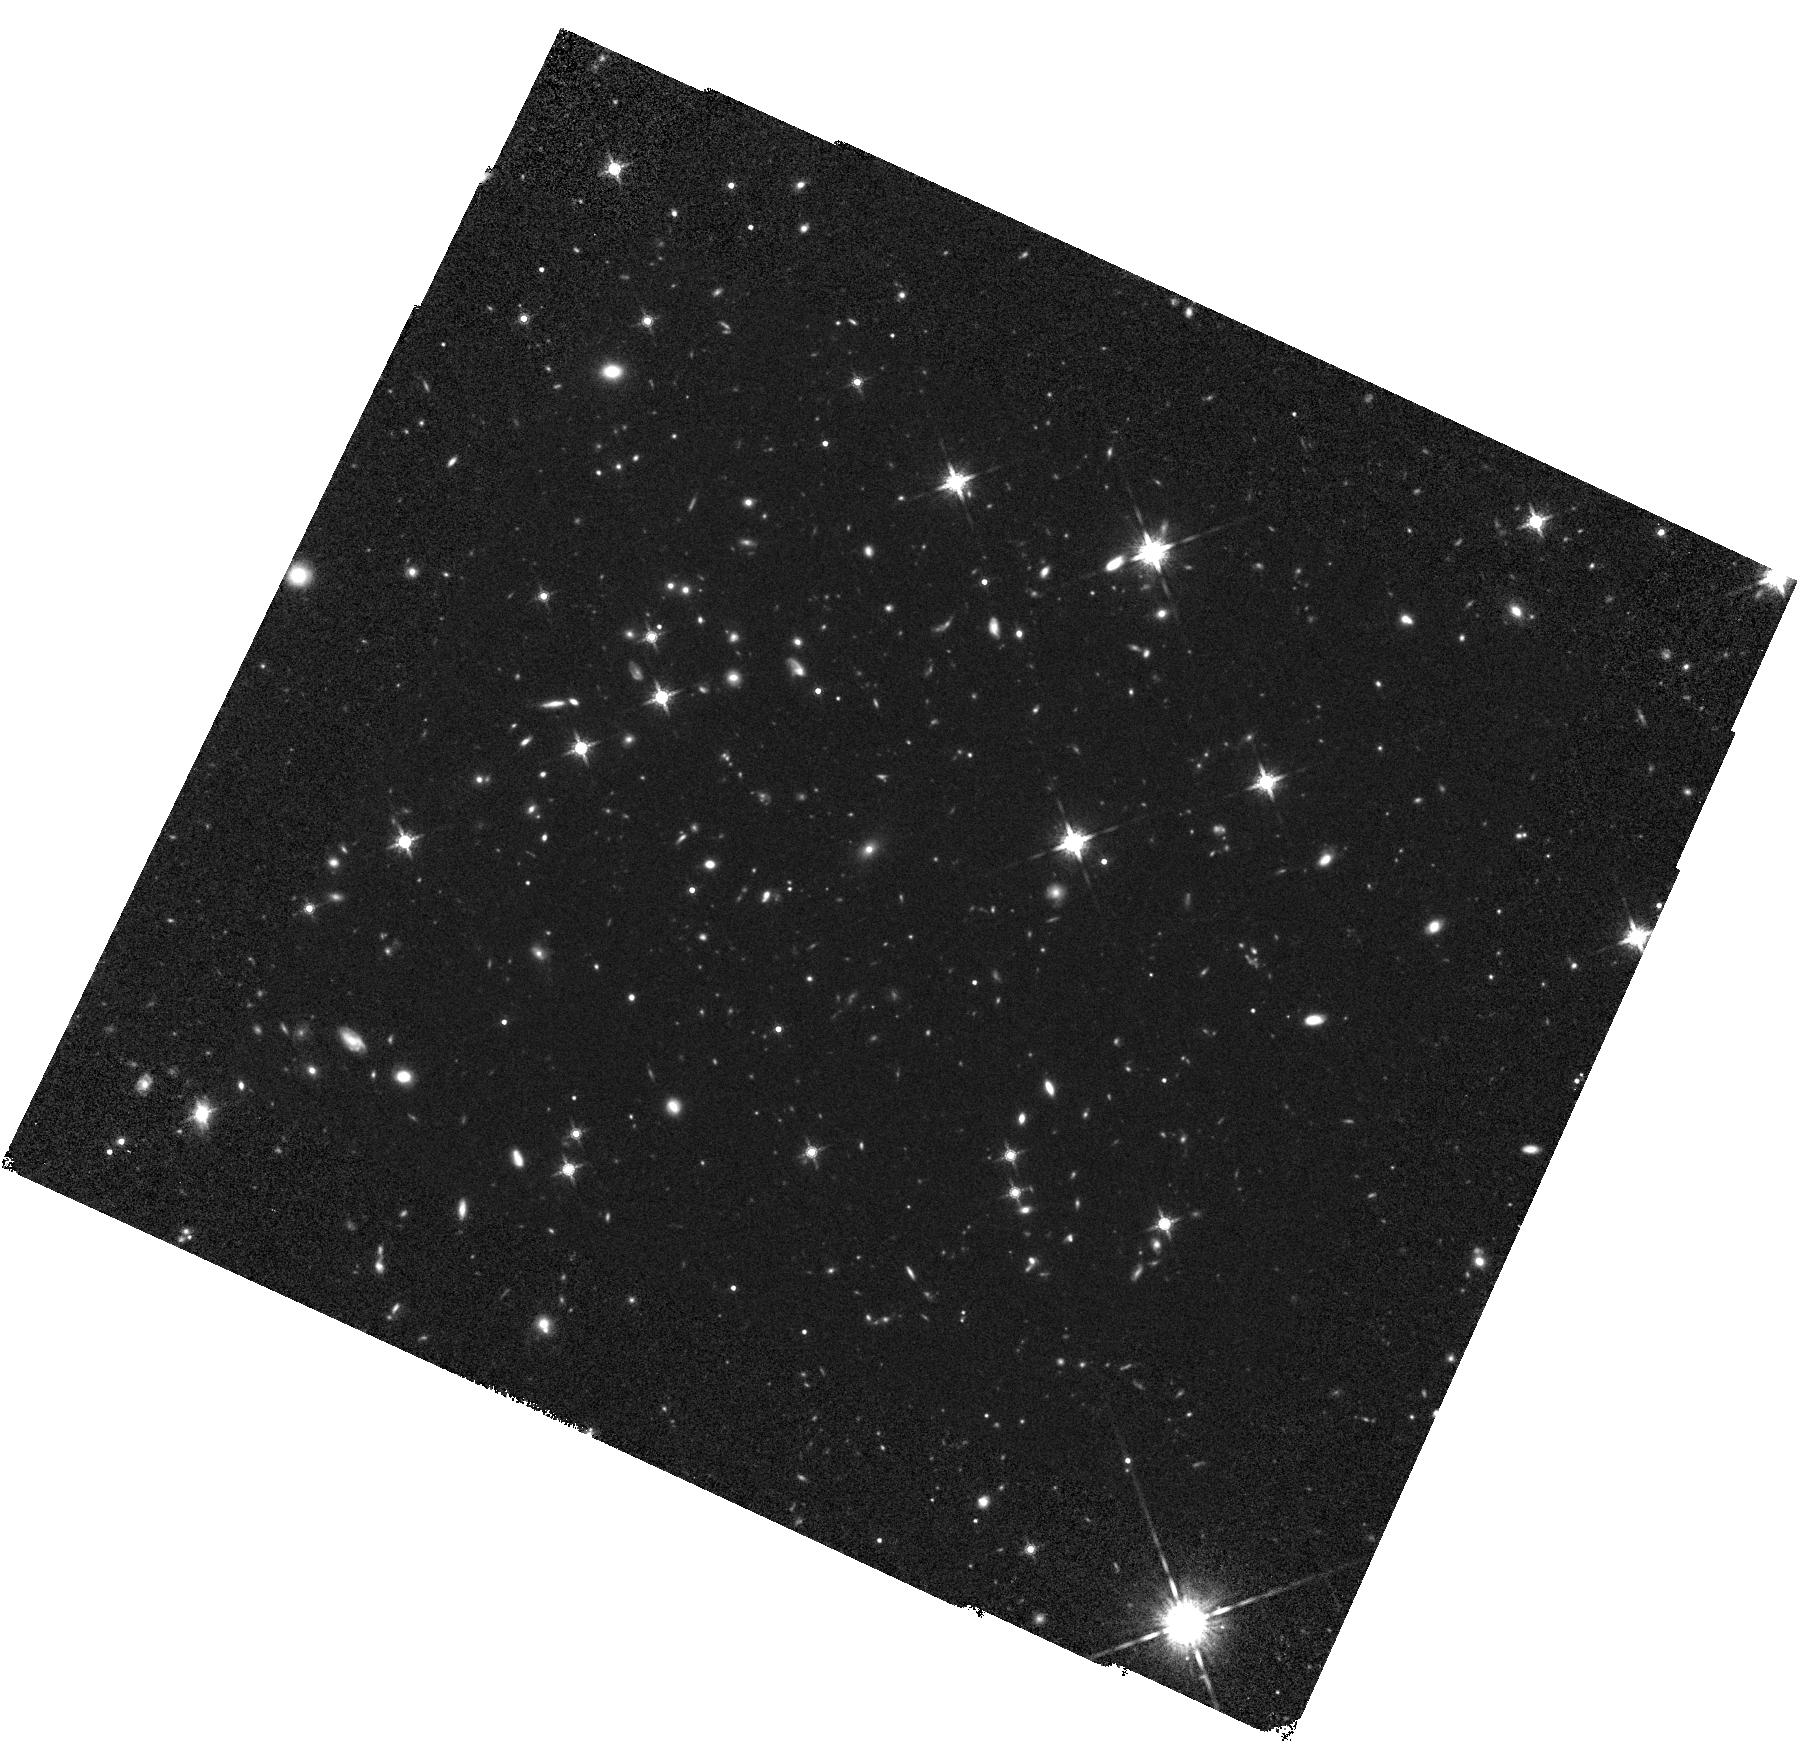
Target: WISEA-J085510.74-071442.5. Instrument: WFC3/IR. Filter: F160W. Exposure: 1.3 h. Observation ID: hst_17080_01_wfc3_ir_f160w_iexm01

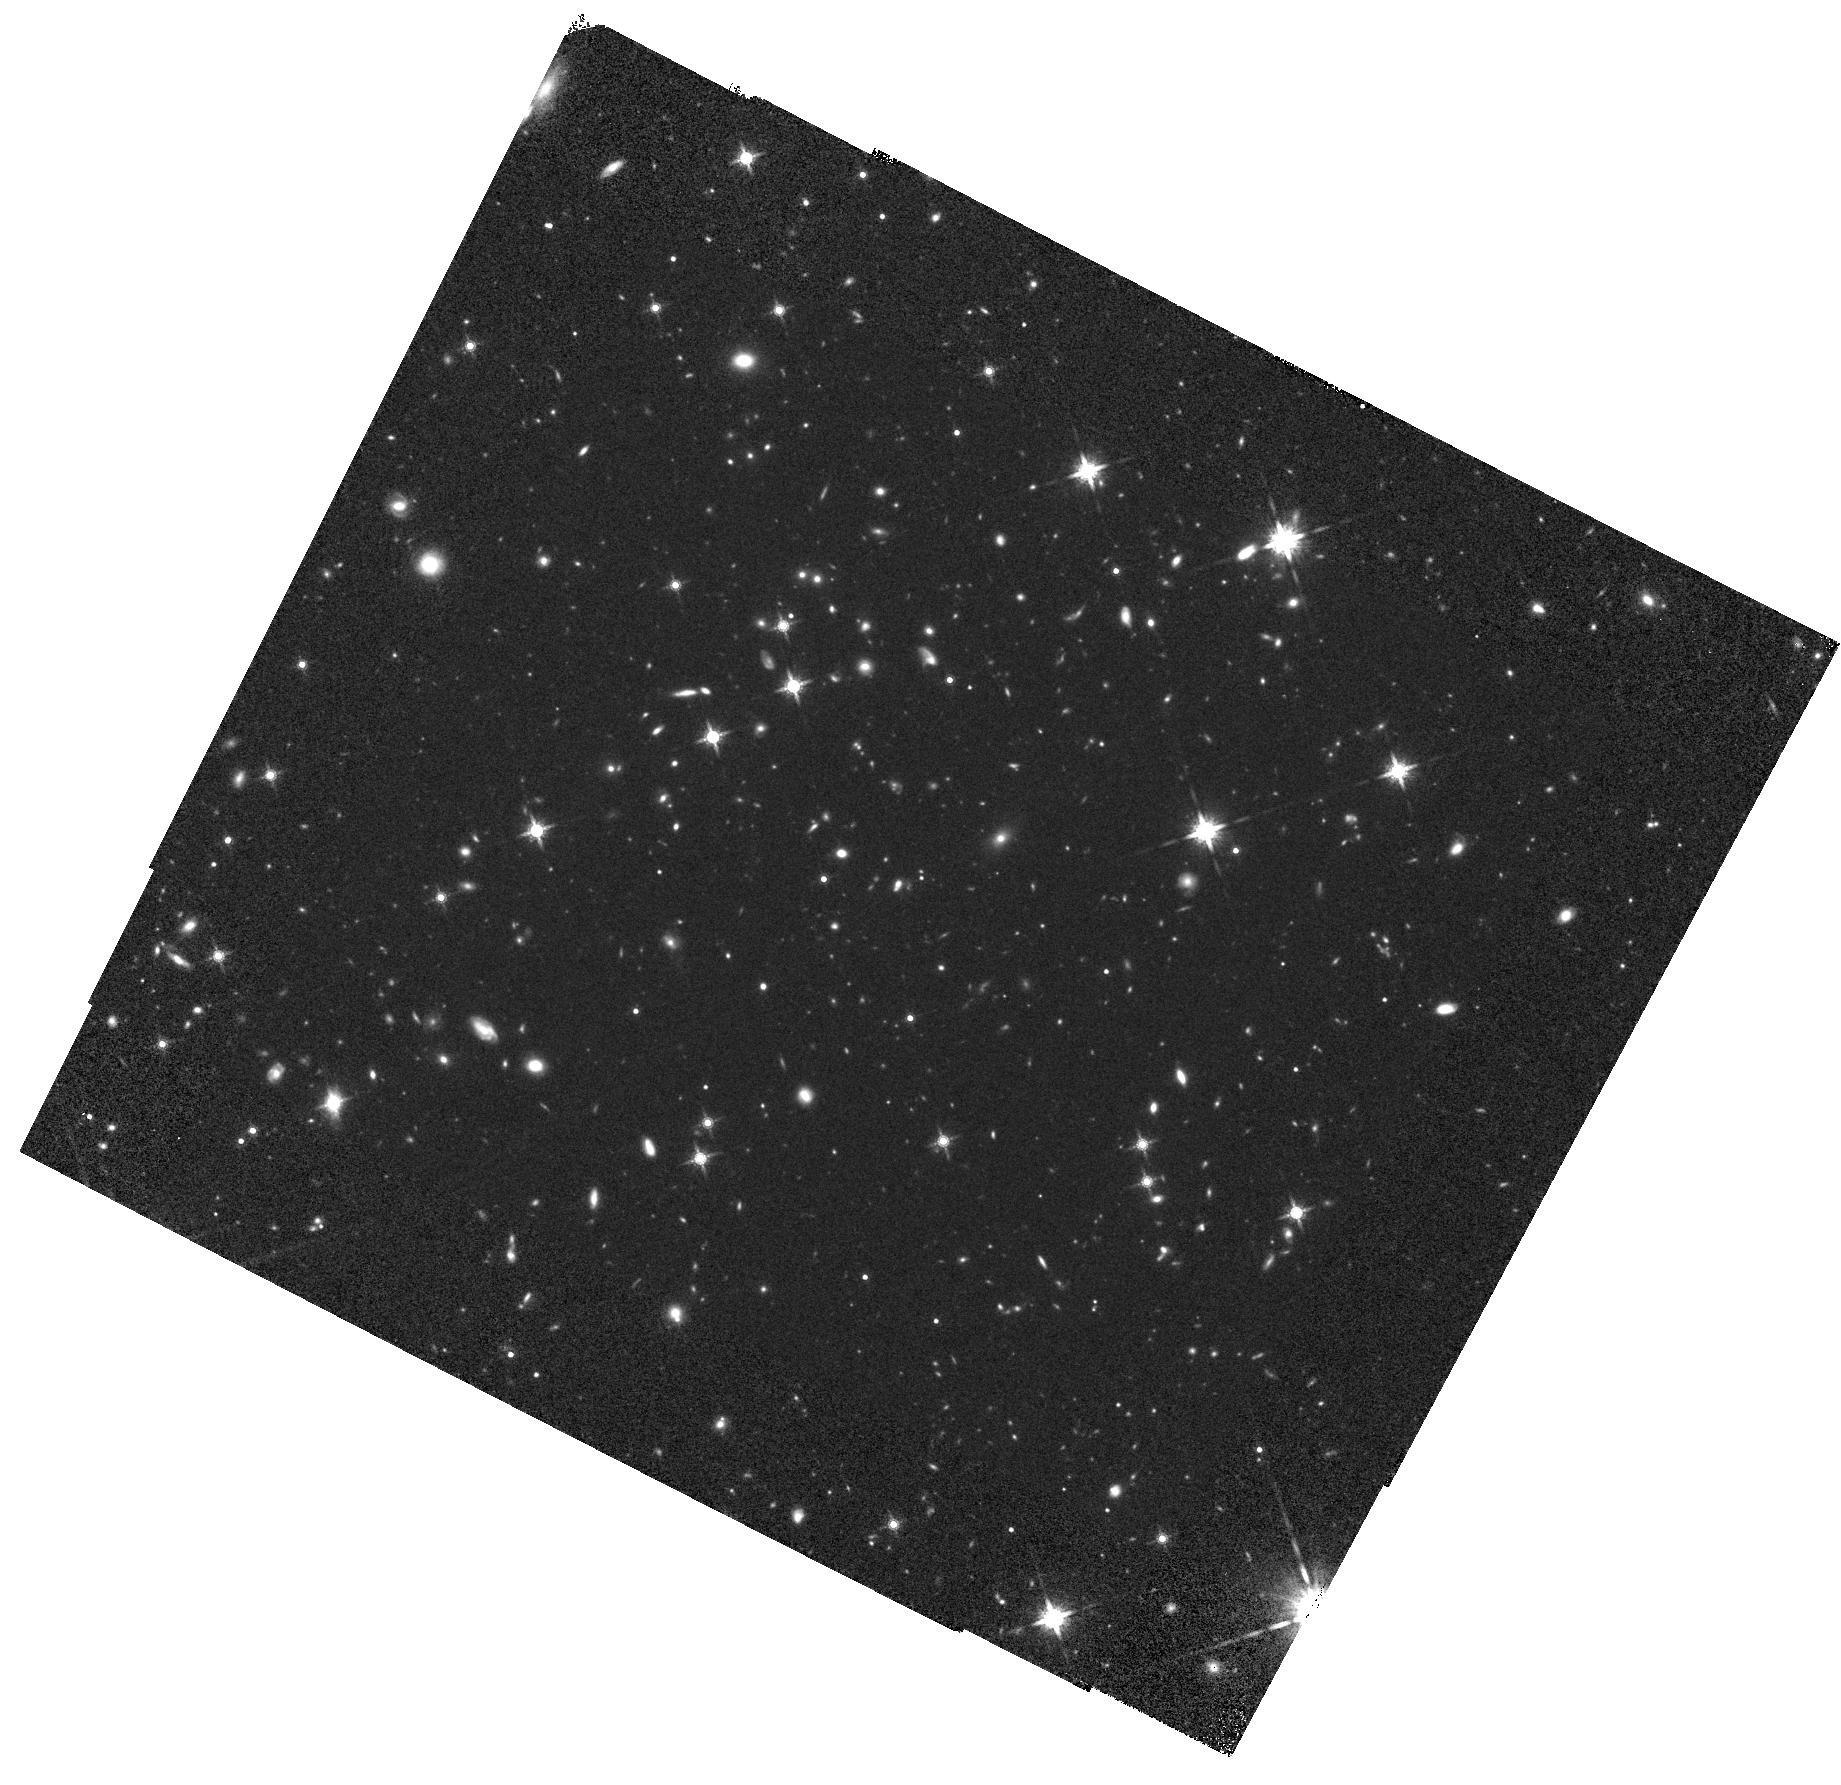
Target: WISEA-J085510.74-071442.5. Instrument: WFC3/IR. Filter: F160W. Exposure: 1.3 h. Observation ID: hst_17080_02_wfc3_ir_f160w_iexm02

Astrometric search for Planets orbiting the closest Y Dwarf (PI: Bedin, Luigi R.)

Located at 2.2 pc, the ~250K Y2 (sub-)brown dwarf WISE J085510.83-071442.5 is the fourth closest known system to Earth. Studying this object provides unique insights into brown dwarf (and exoplanet) atmospheric properties, thermal evolution, multiplicity, and planet-hosting prospects. We propose to use HST to obtain one the most accurate annual parallax of this - or any - planetary-mass brown dwarf to date, achieving an unprecedented accuracy of 200 micro-arcseconds, and constraining its absolute space motion to equivalent accuracy. More importantly, we will be able to search for faint companions co-moving with the target, either resolved or through astrometric perturbations of its linear motion, the latter probing down to a few Earth masses. HST is the optimal facility for precision astrometric measurement of WISE 0855-0714, as this source is too cool and faint at optical and near-infrared wavelengths to observe with ground-based facilities or Gaia. Our observations will improve current astrometric precision of this source by a factor of 40 and anchor future JWST measurements of this and other cold brown dwarfs, while providing high-precision distance and motion measurements and tight constraints on planetary-mass companions for one of the closest ``stellar object'' to the Sun.